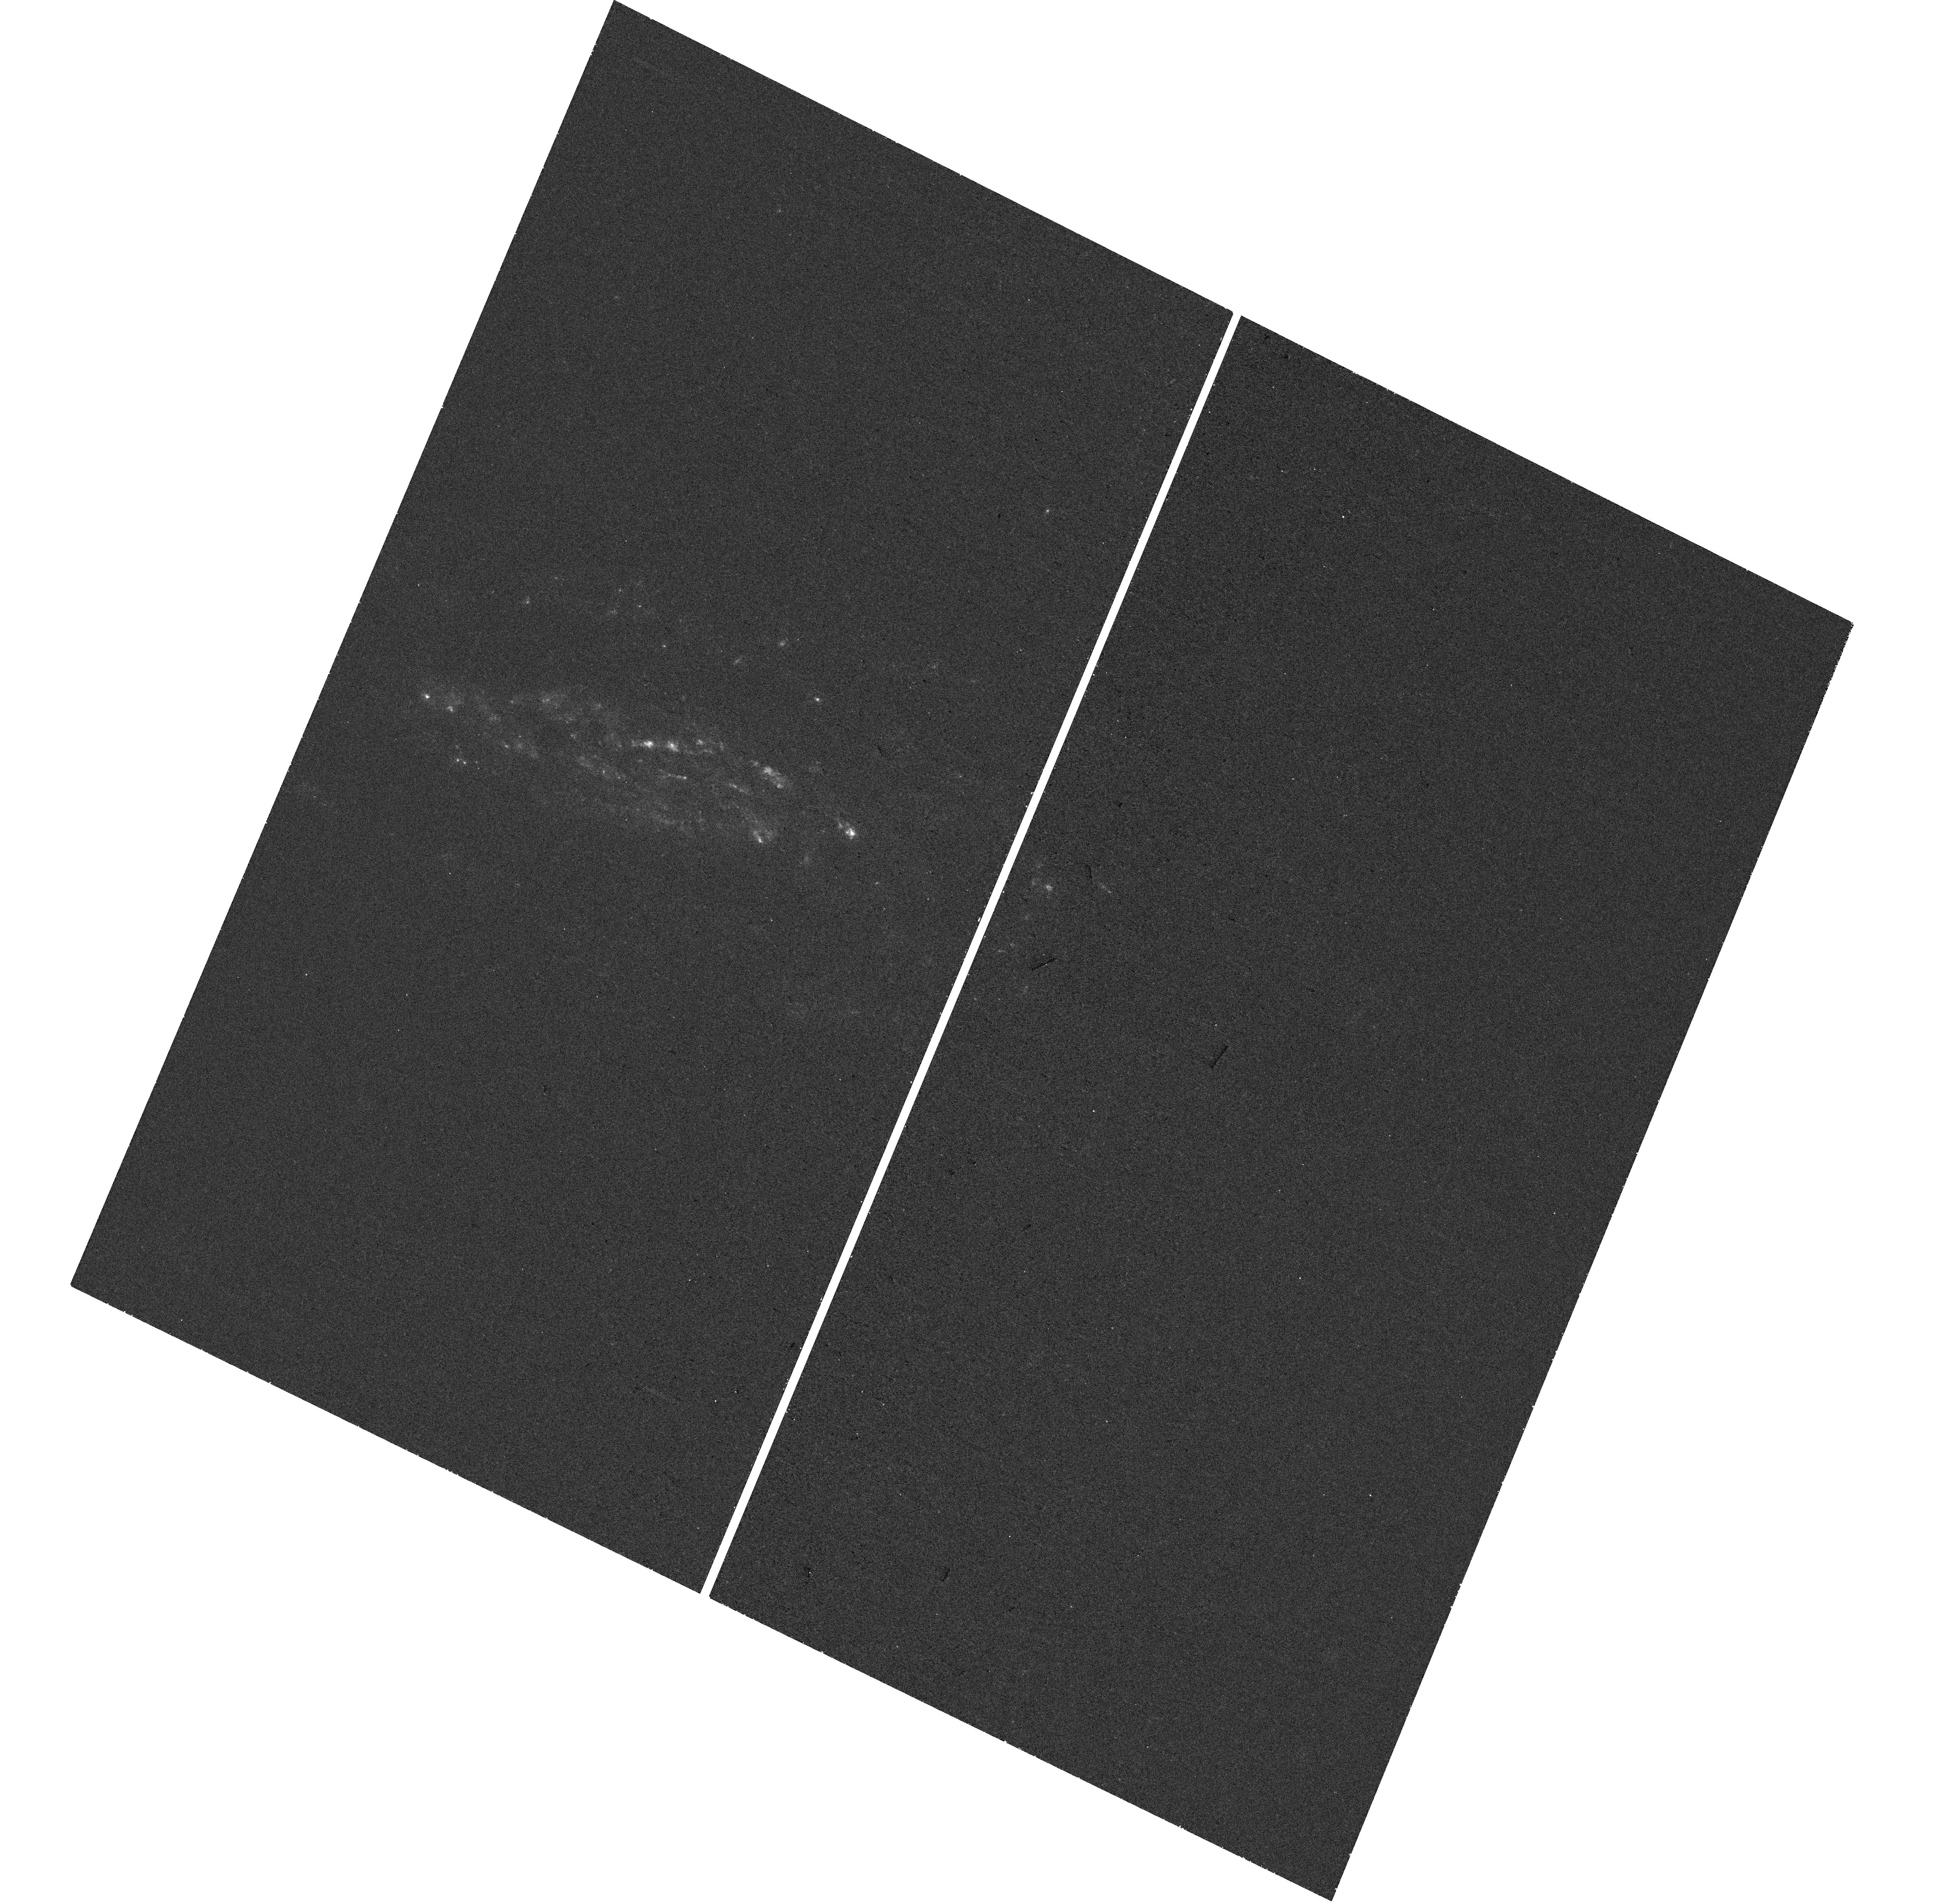
Target: SN2008J-HOST. Instrument: WFC3/UVIS. Filter: F275W. Exposure: 28 min. Observation ID: hst_17179_84_wfc3_uvis_f275w_if0g84

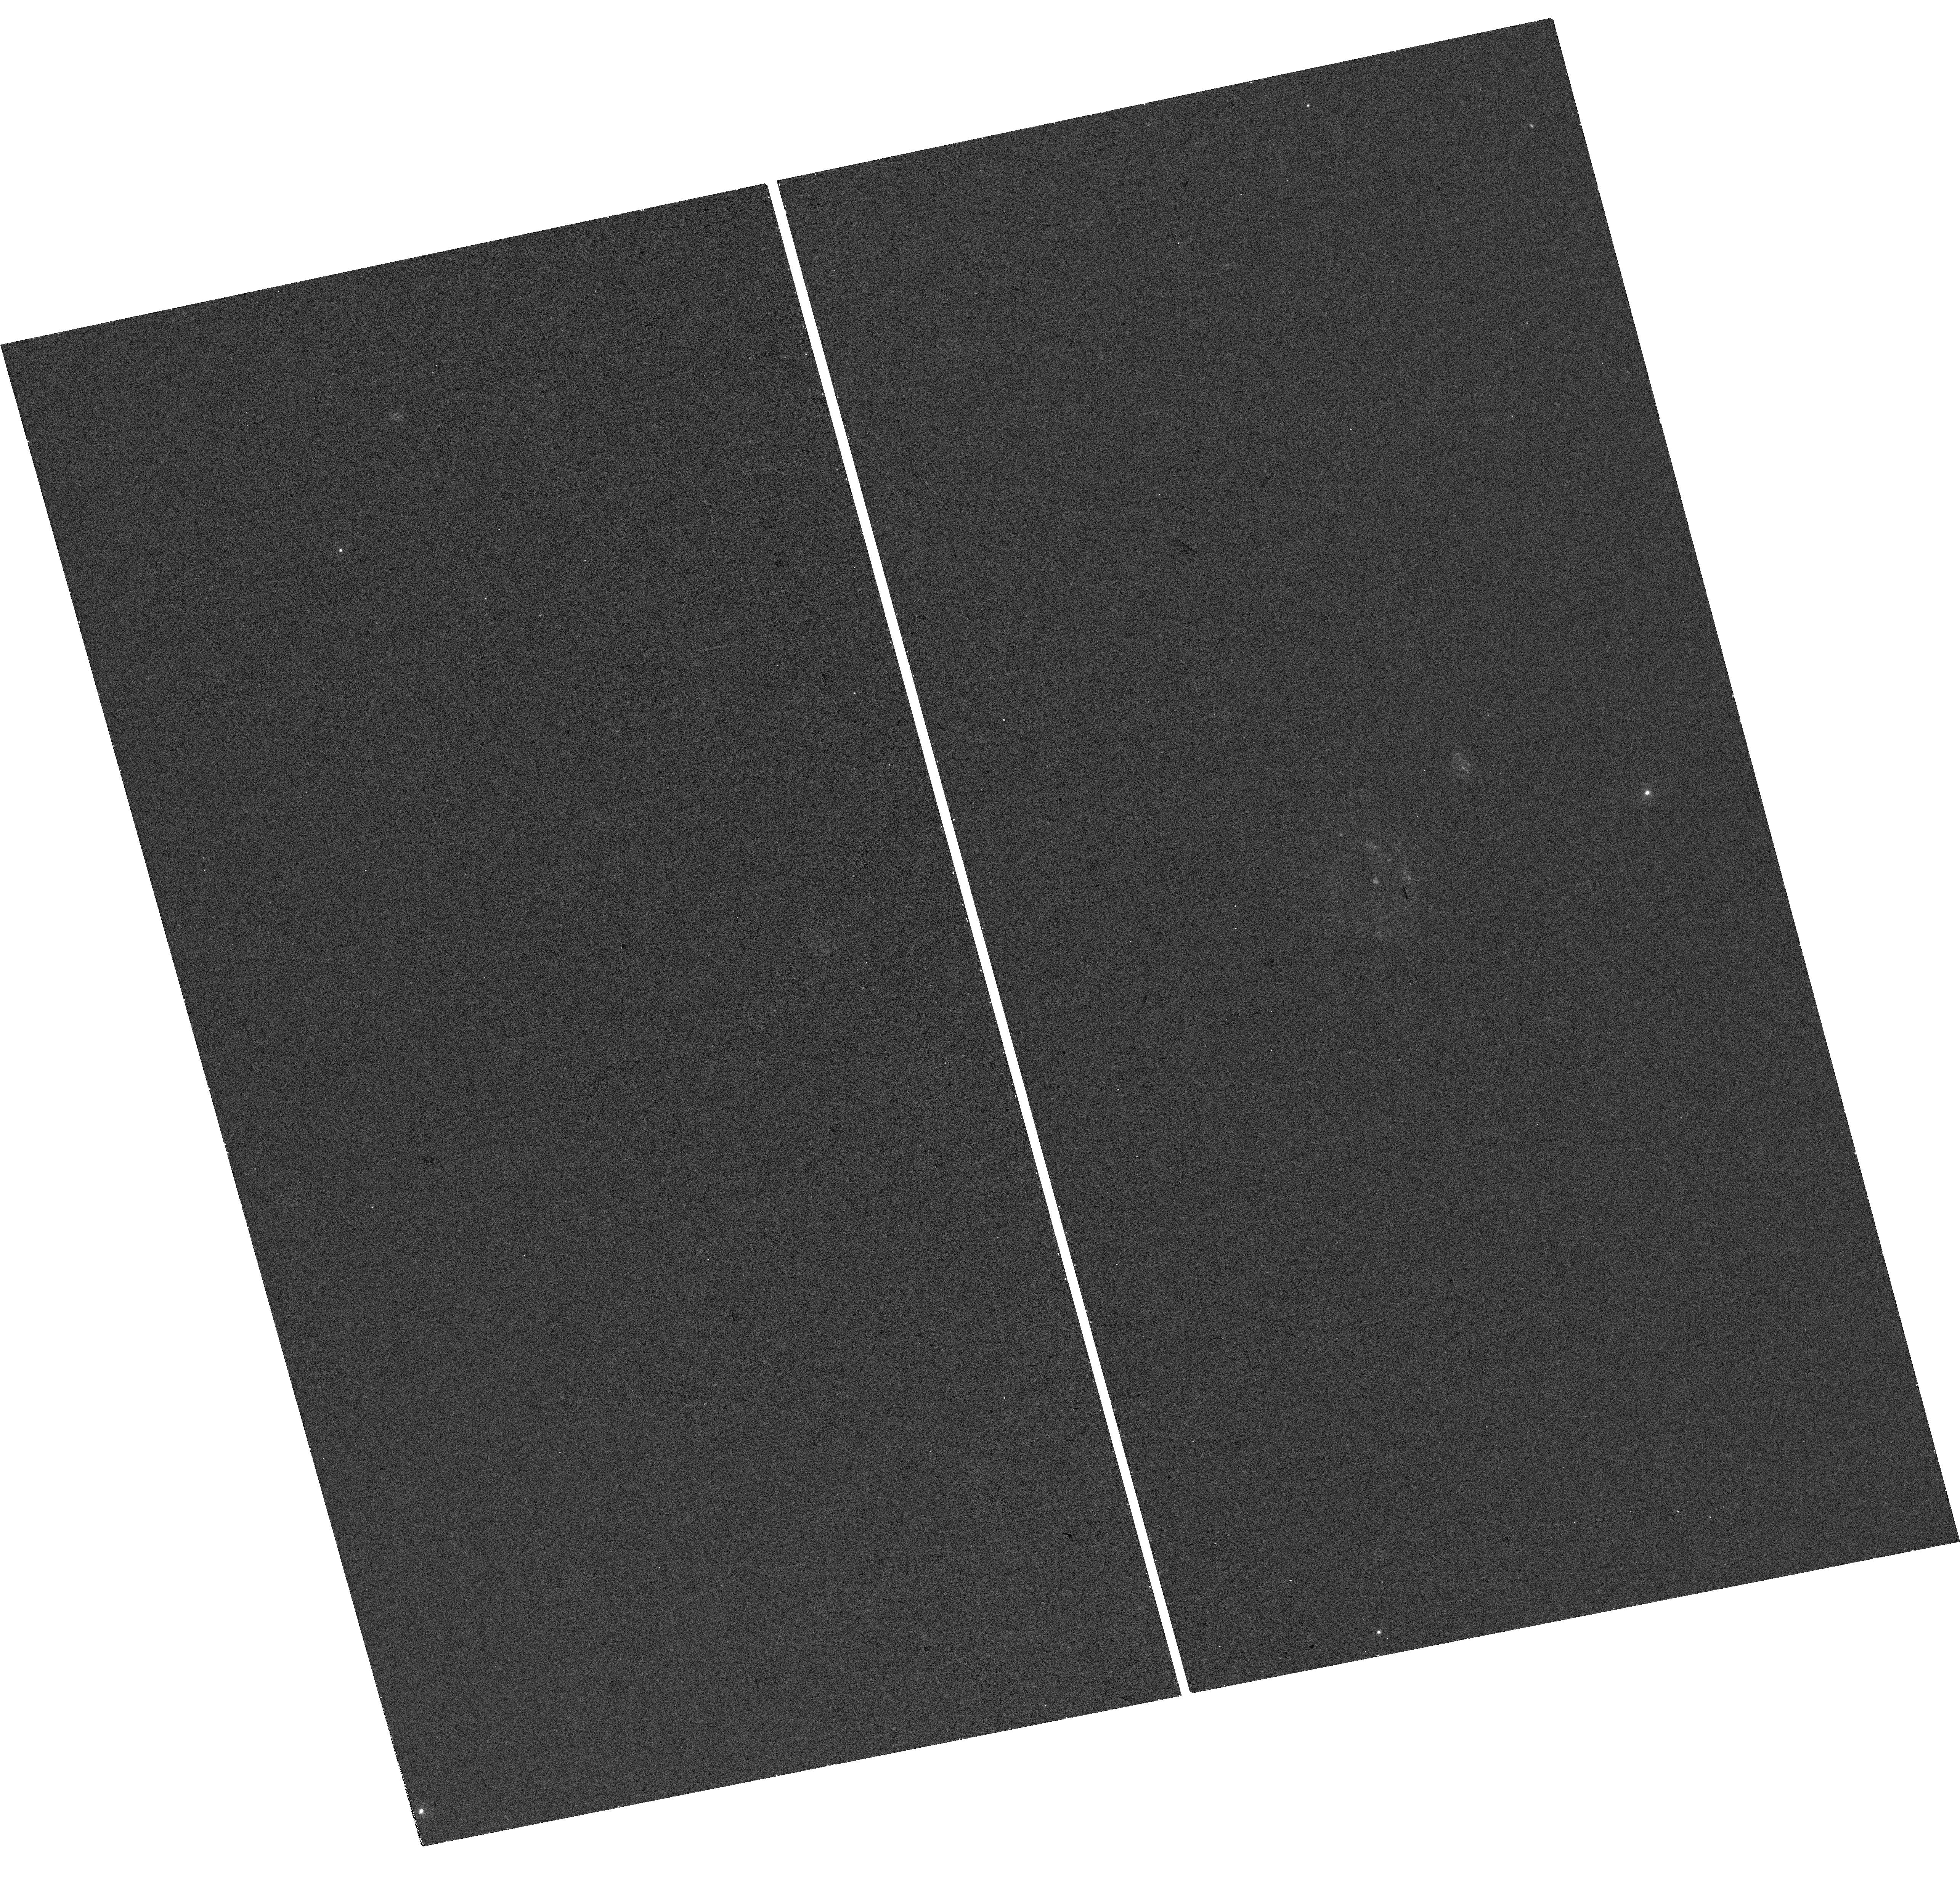
Target: LSQ12HZS-HOST. Instrument: WFC3/UVIS. Filter: F275W. Exposure: 28 min. Observation ID: hst_17179_41_wfc3_uvis_f275w_if0g41

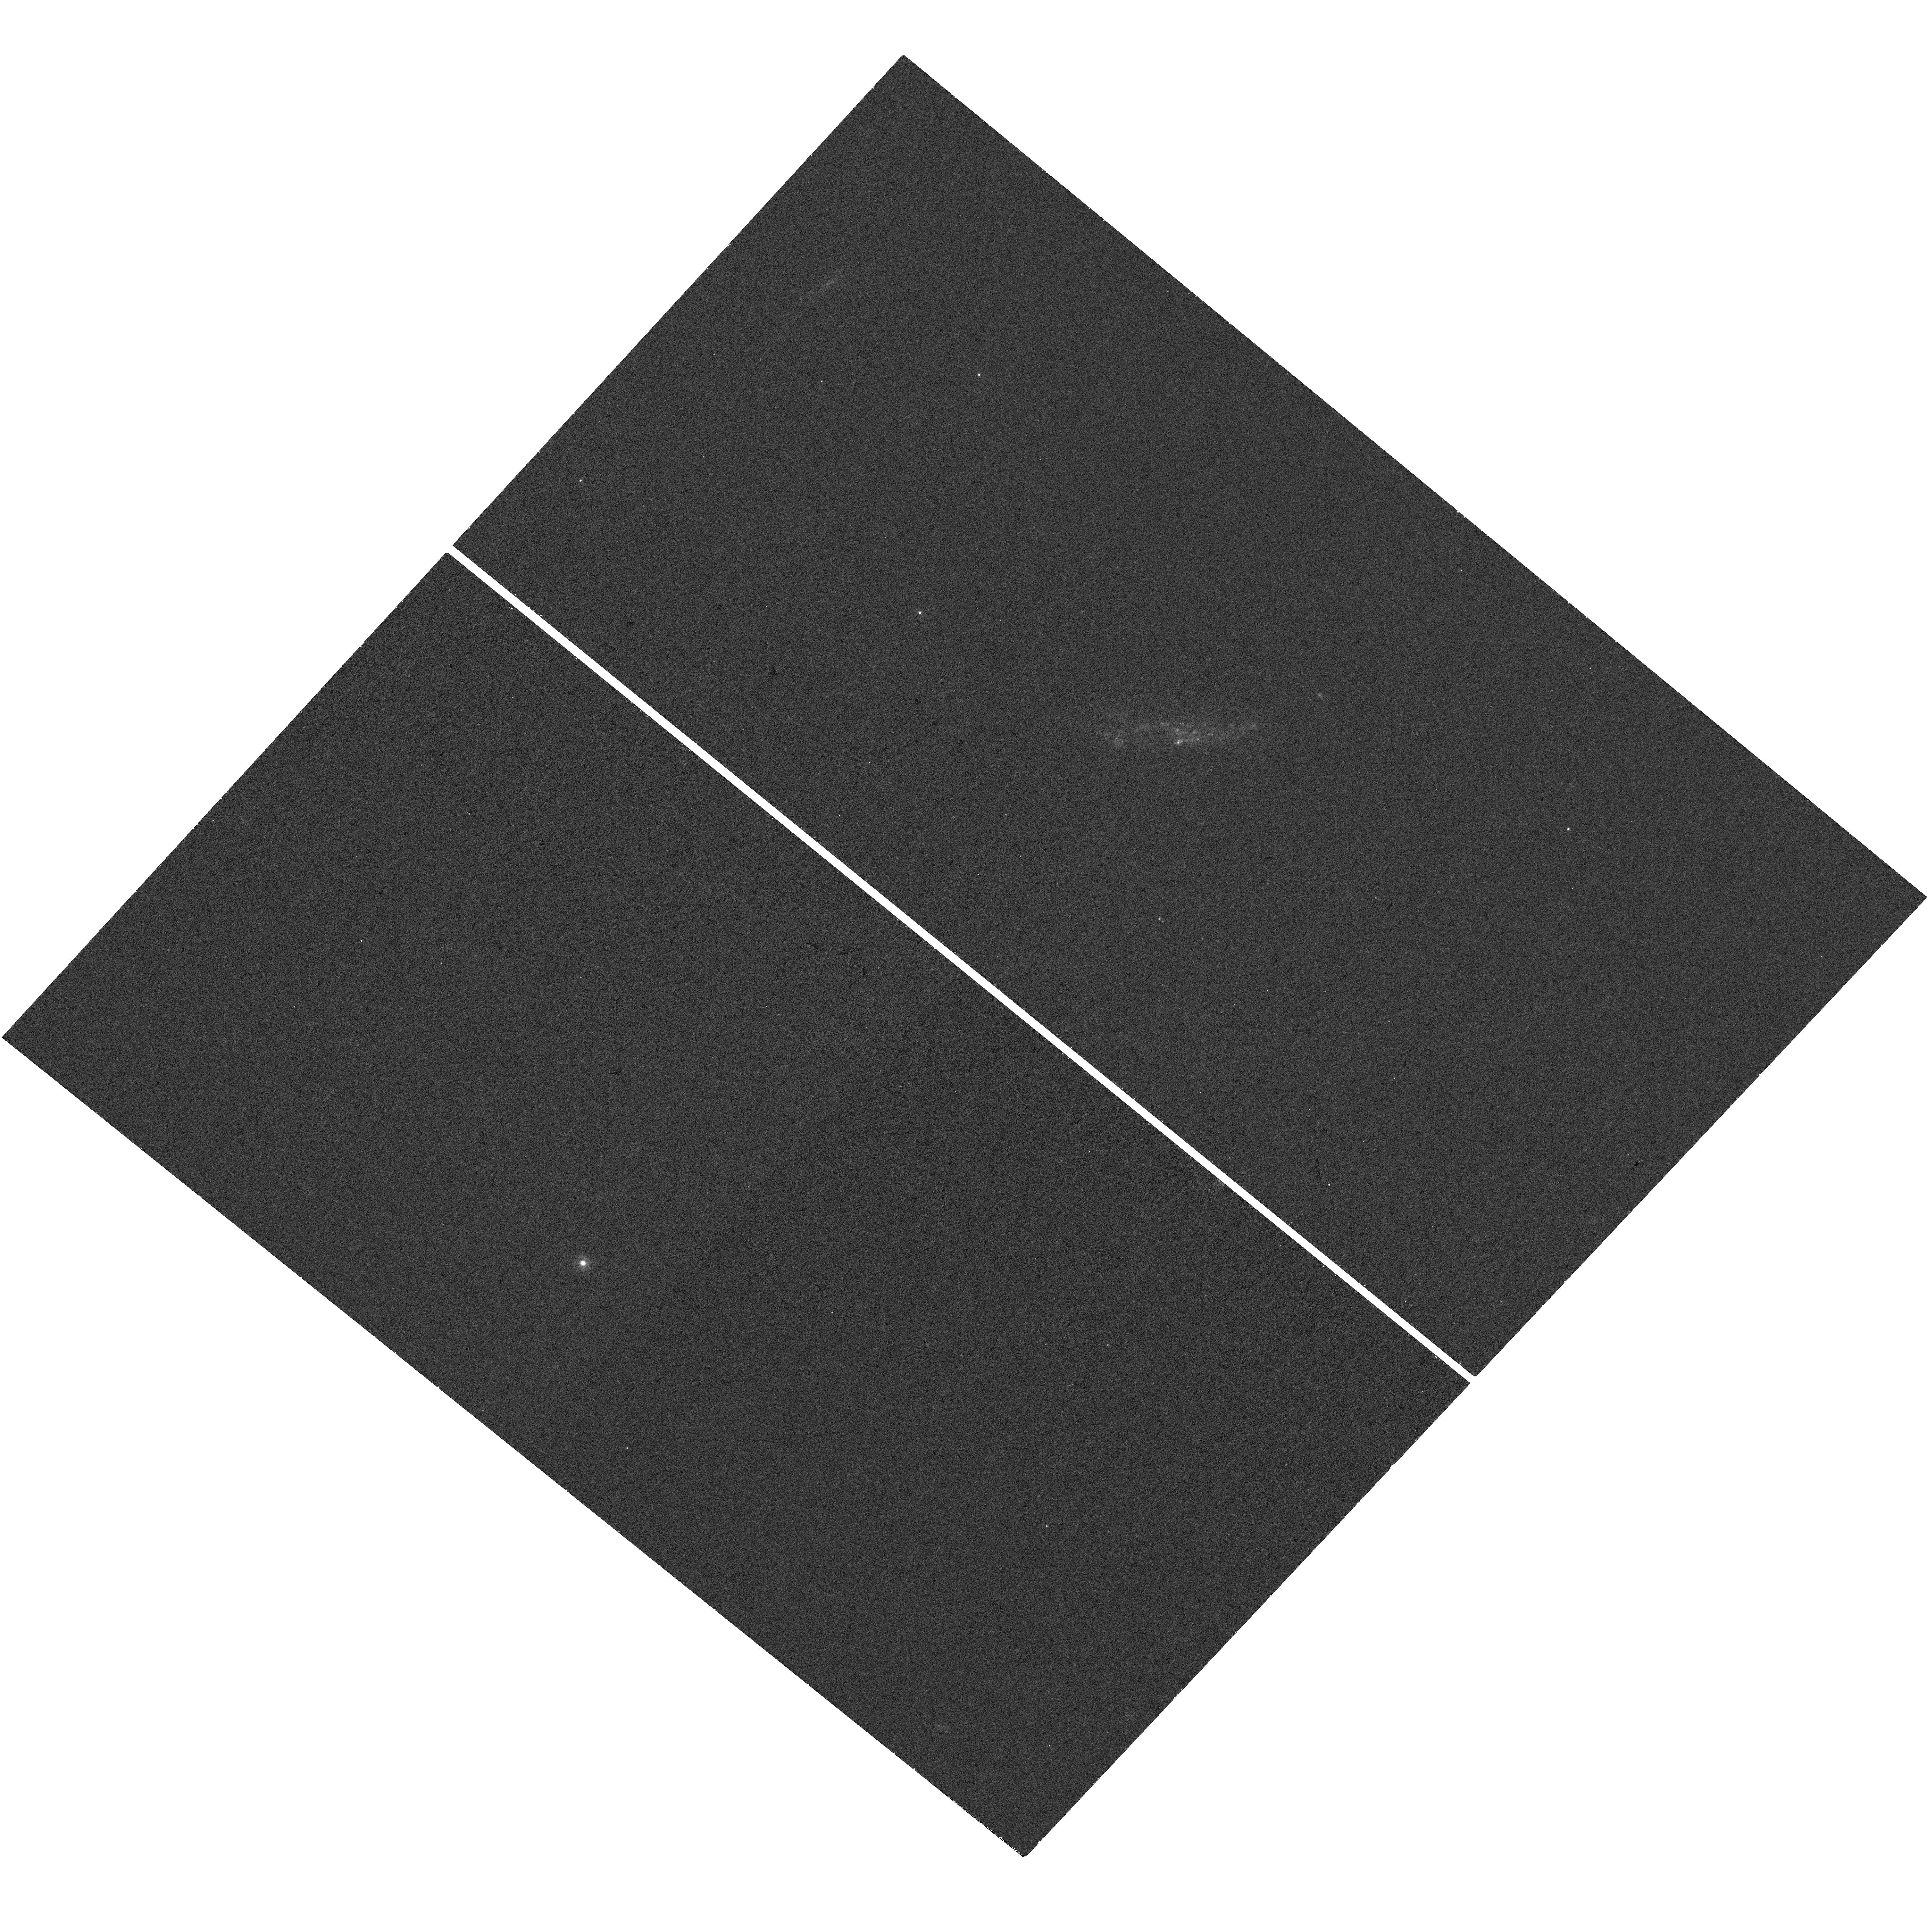
Target: PTF12JGB-HOST. Instrument: WFC3/UVIS. Filter: F275W. Exposure: 28 min. Observation ID: hst_17179_2x_wfc3_uvis_f275w_if0g2x

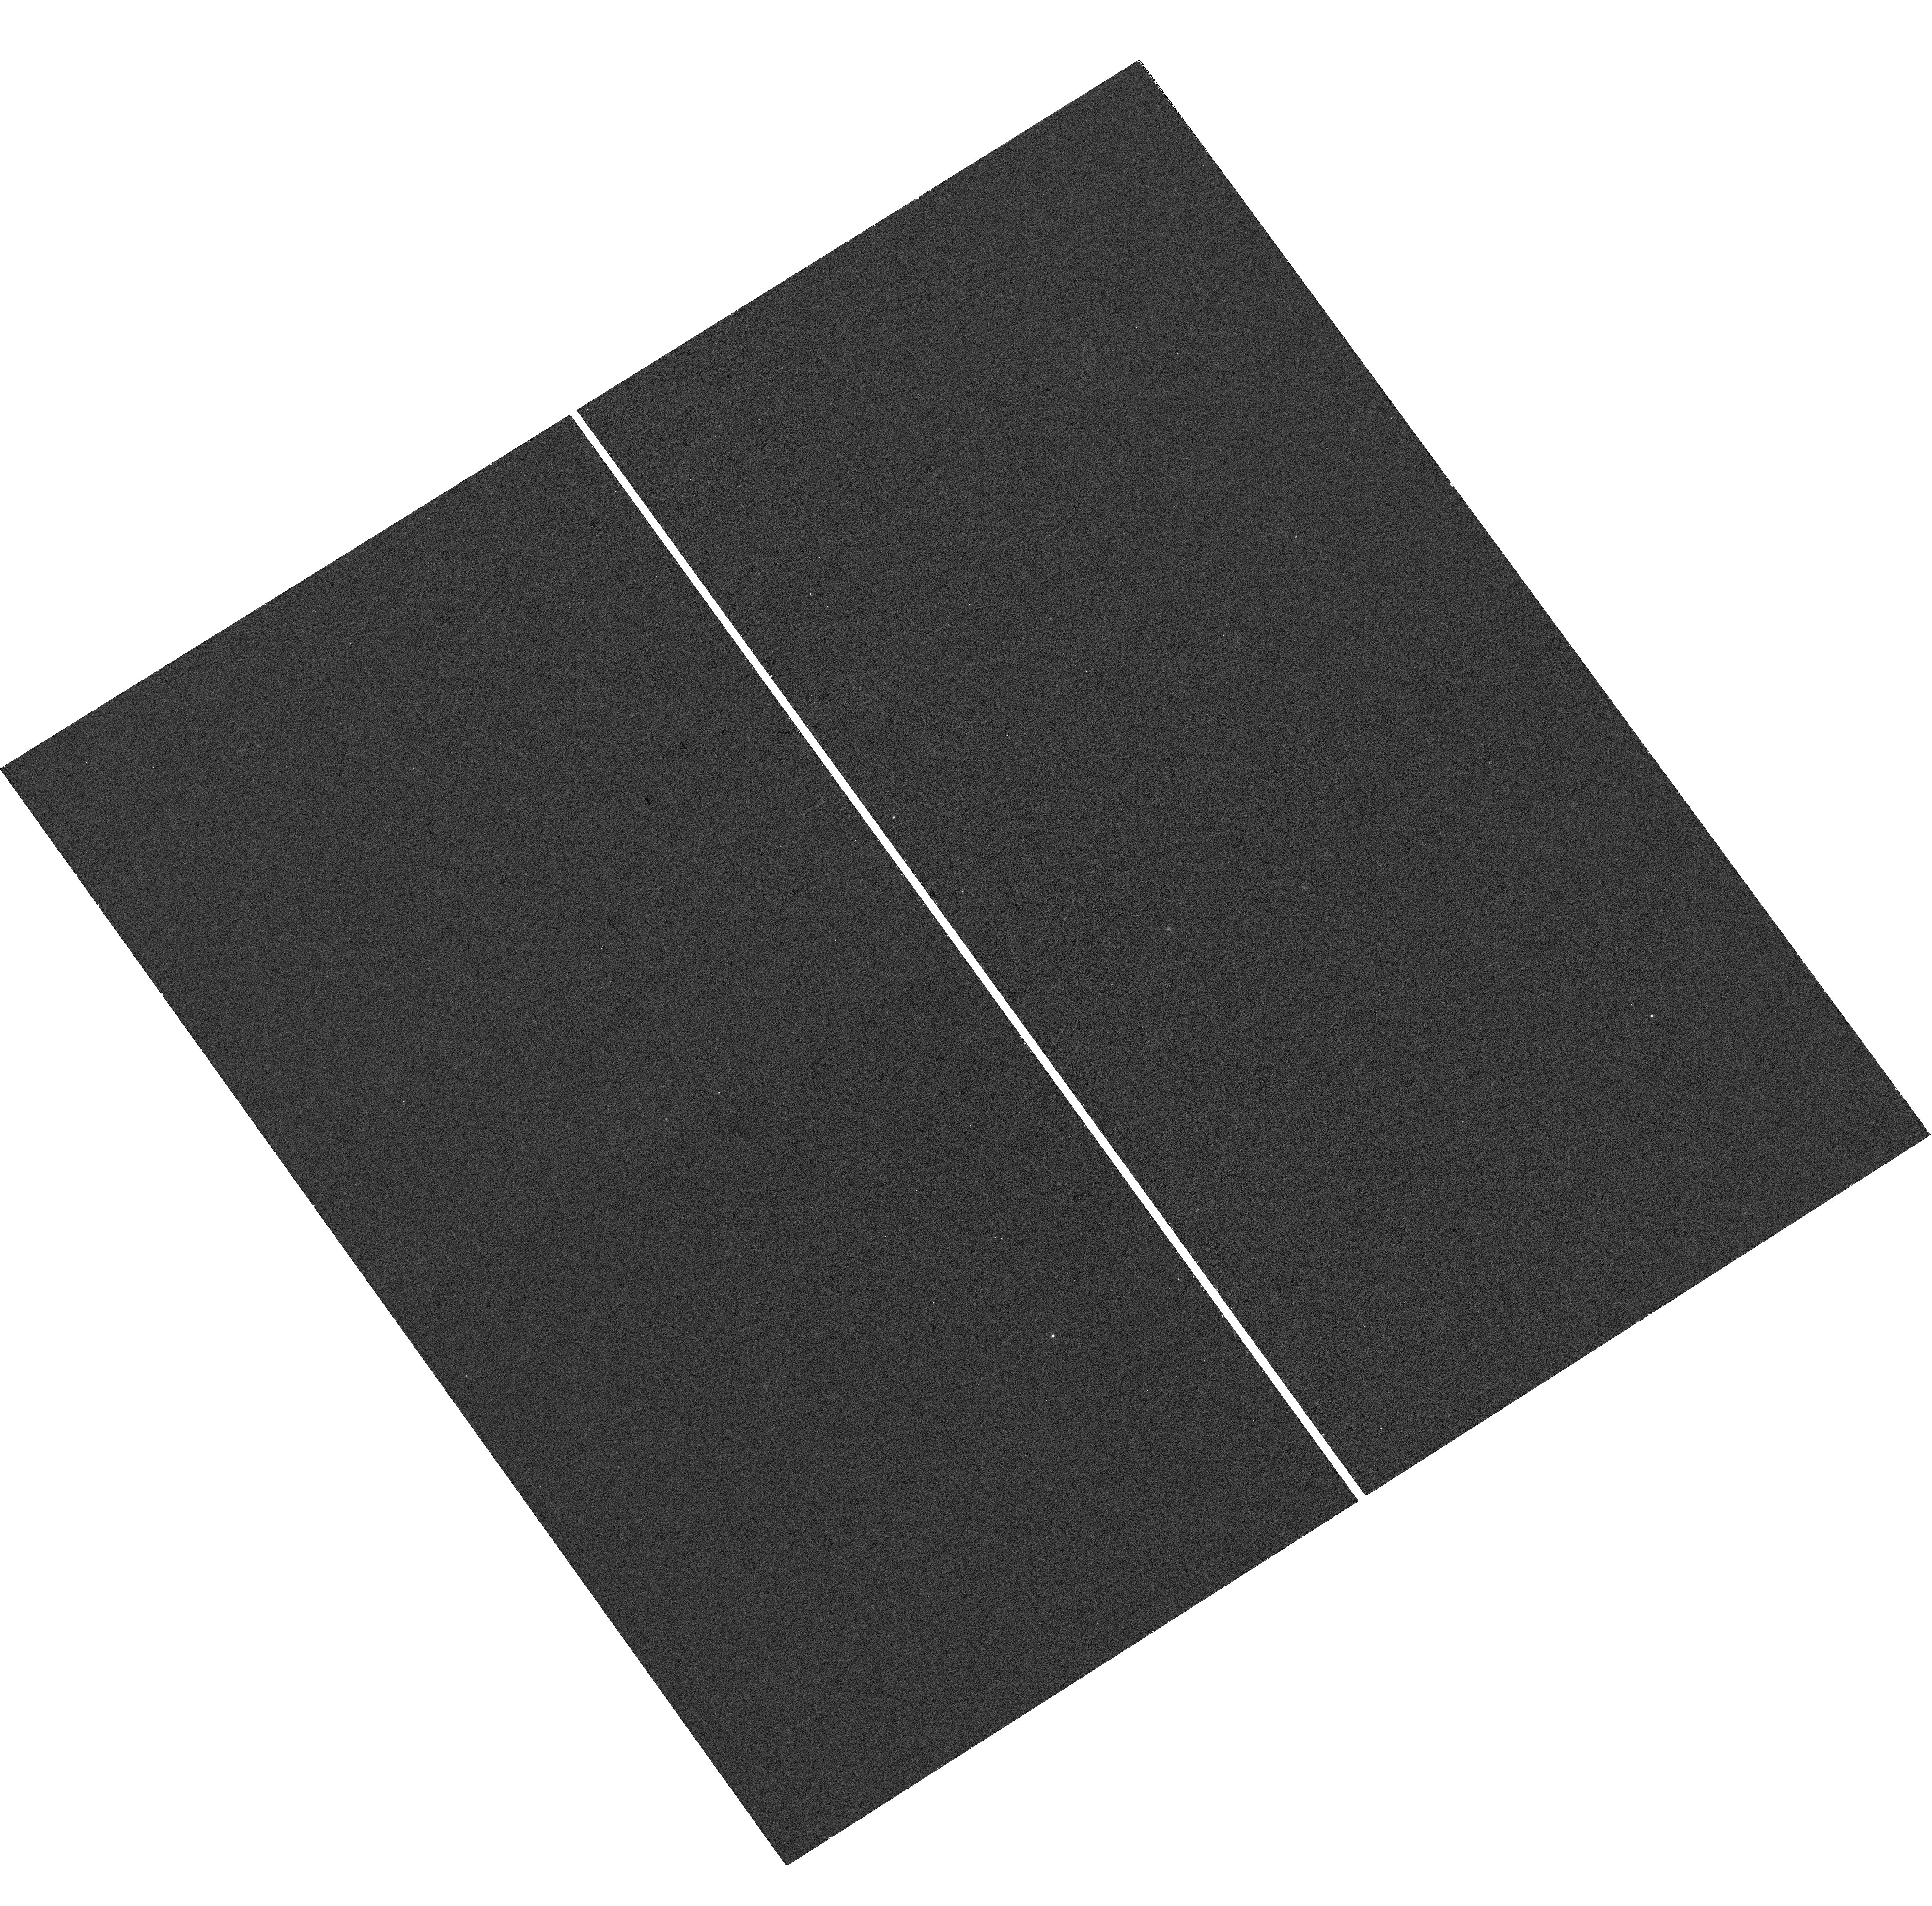
Target: SN2006PY-HOST. Instrument: WFC3/UVIS. Filter: F275W. Exposure: 28 min. Observation ID: hst_17179_3p_wfc3_uvis_f275w_if0g3p

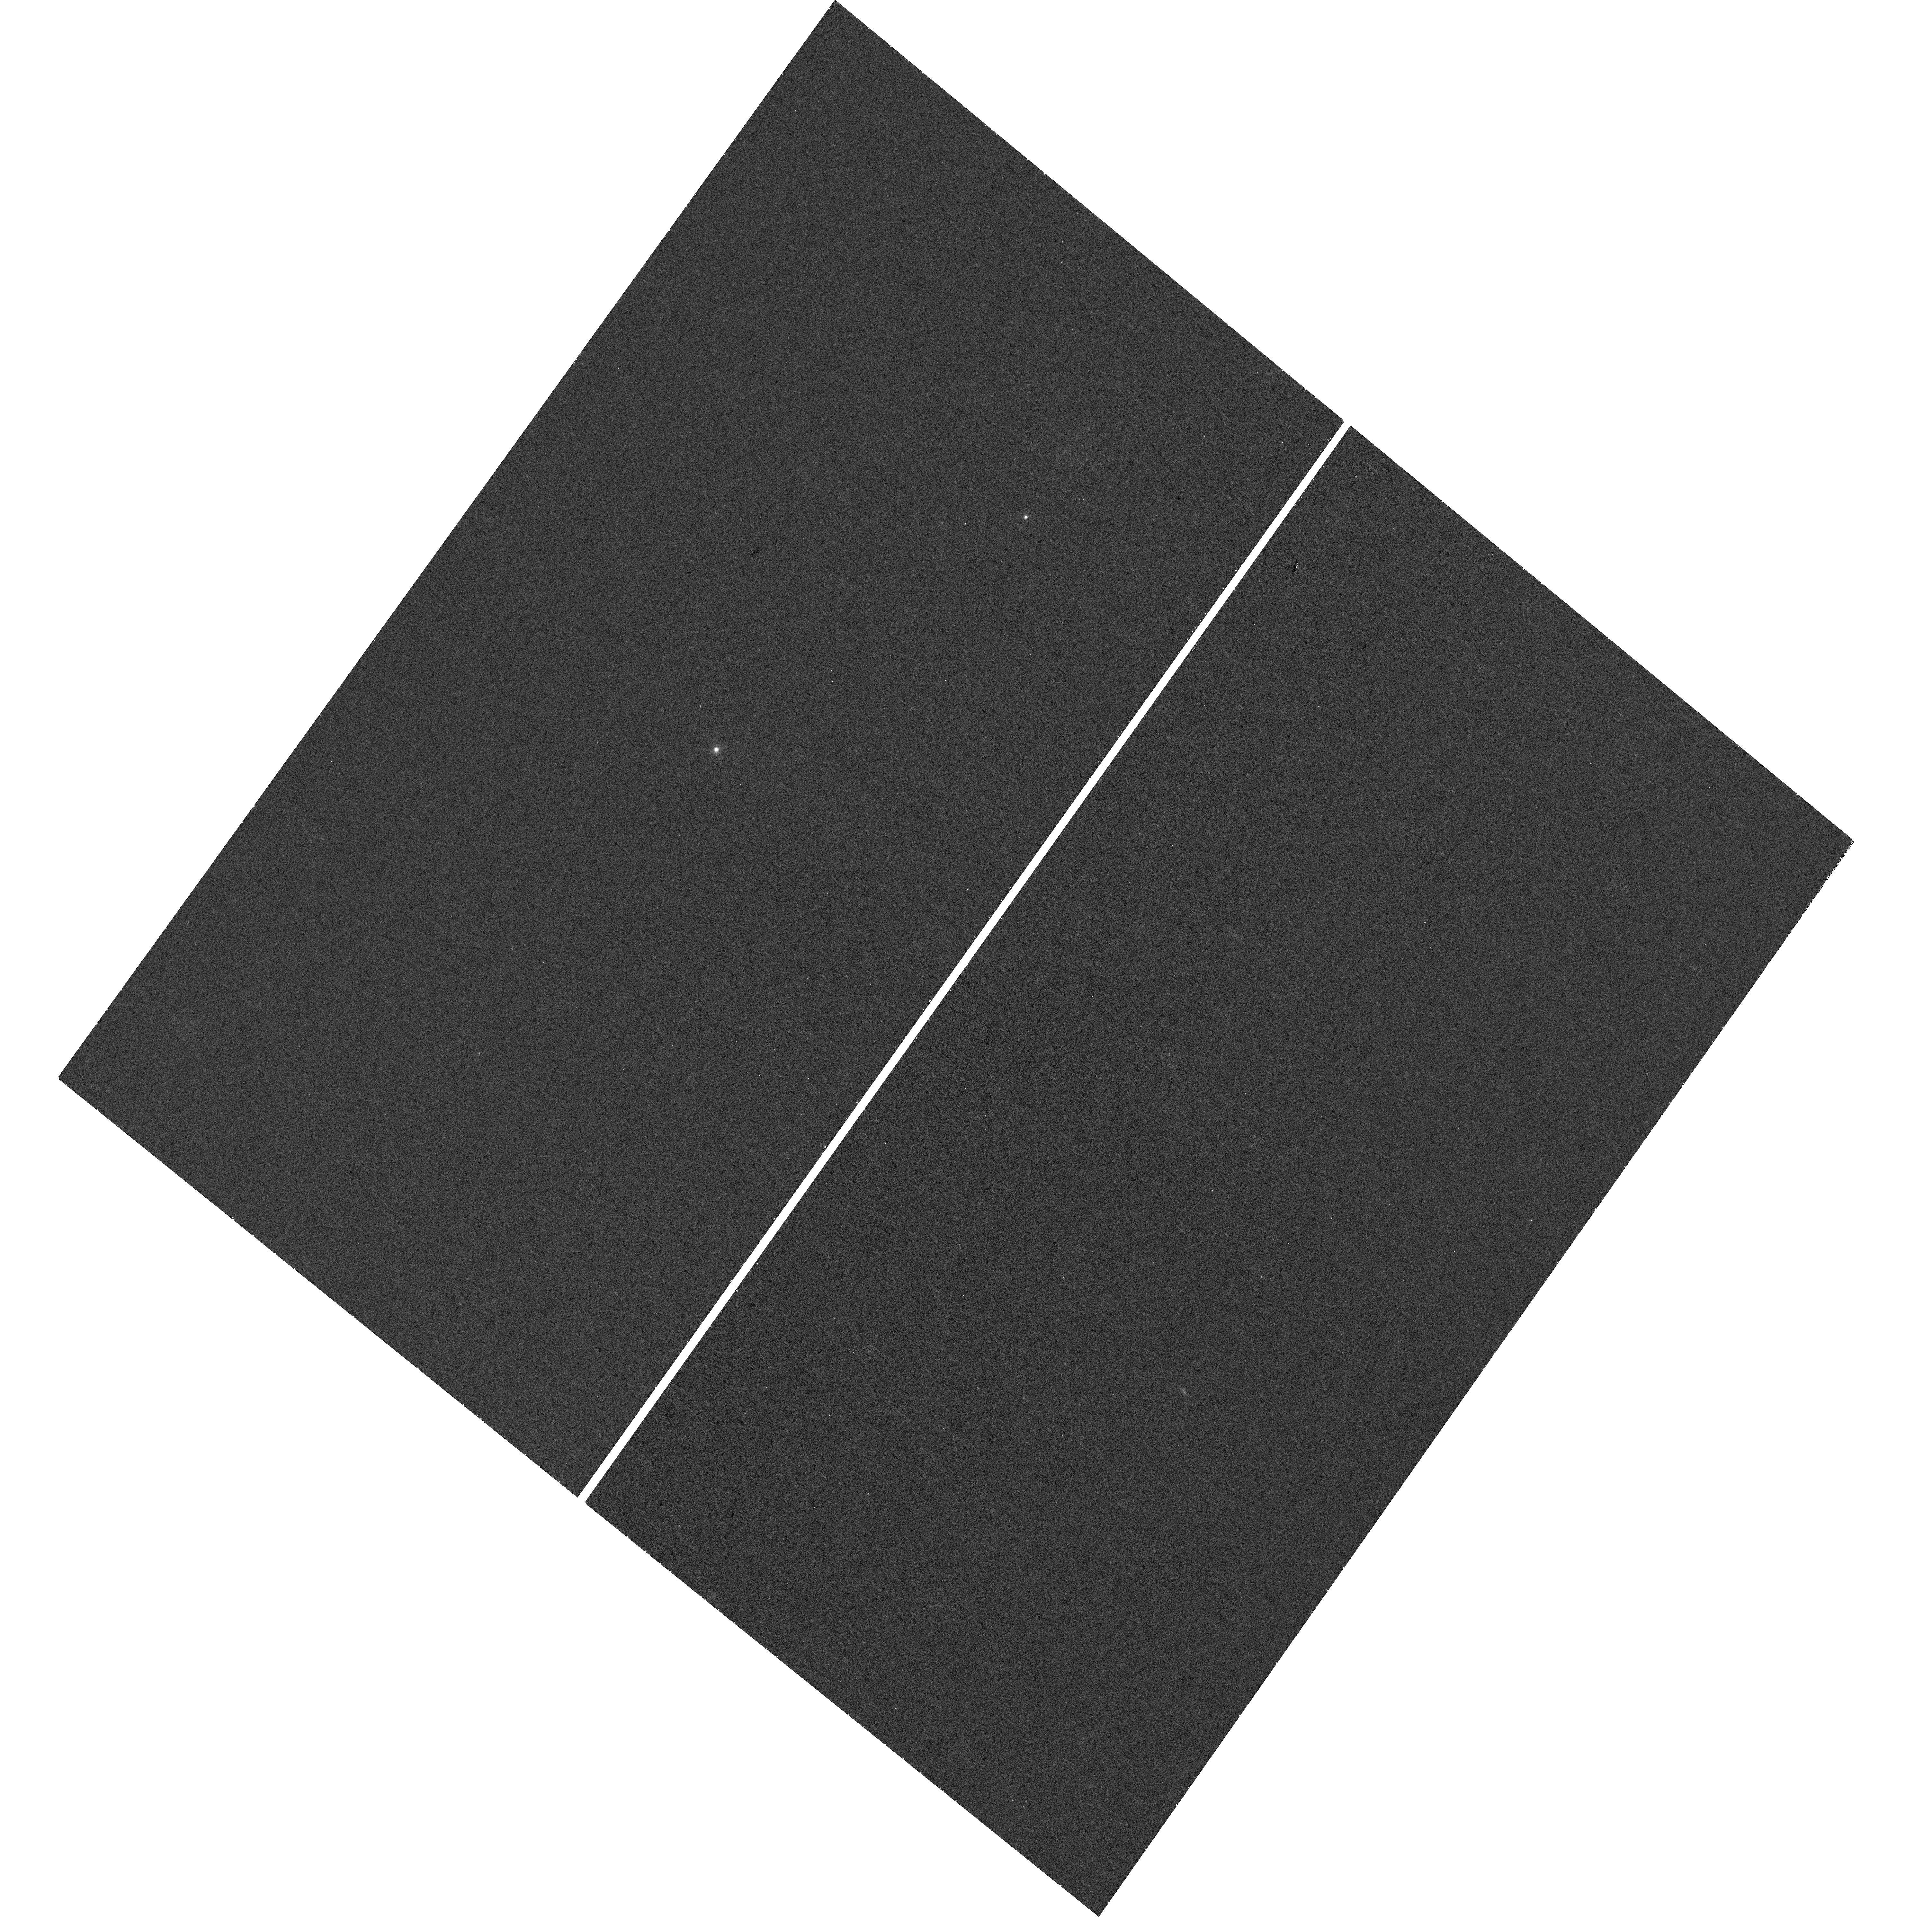
Target: ASASSN-14MG-HOST. Instrument: WFC3/UVIS. Filter: F275W. Exposure: 28 min. Observation ID: hst_17179_0t_wfc3_uvis_f275w_if0g0t

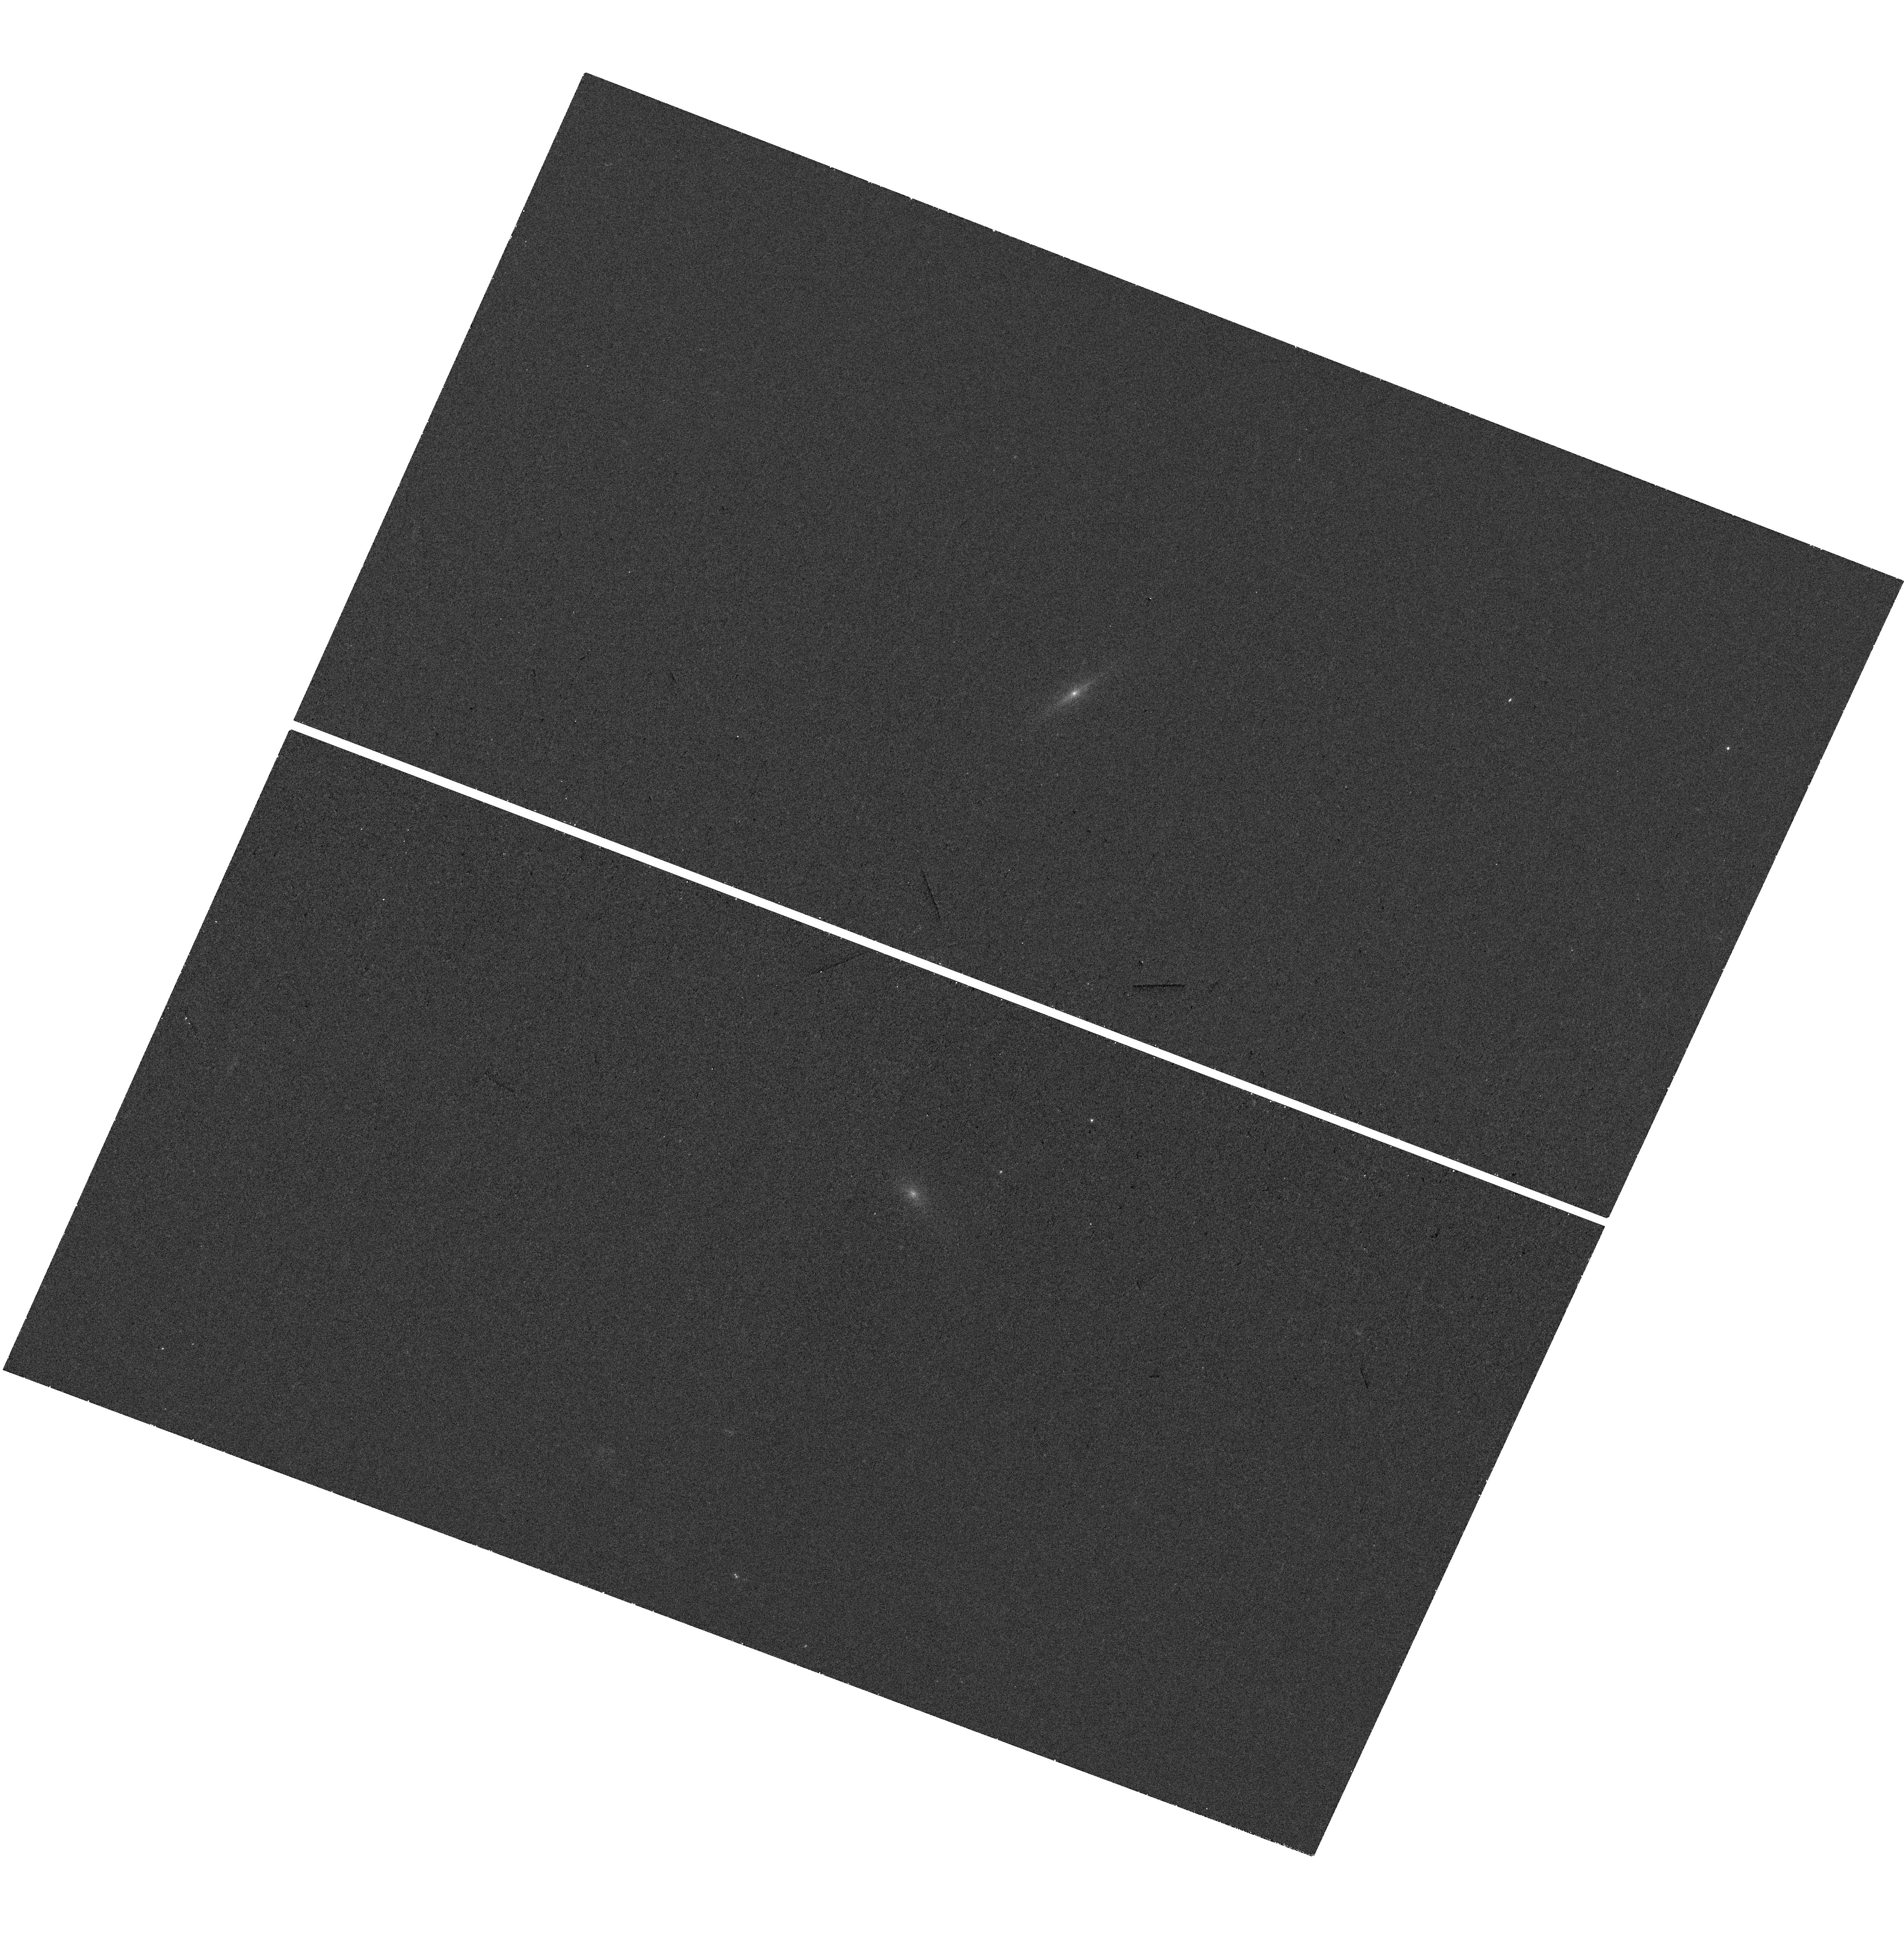
Target: ASASSN-14DZ-HOST. Instrument: WFC3/UVIS. Filter: F275W. Exposure: 28 min. Observation ID: hst_17179_23_wfc3_uvis_f275w_if0g23

A public HST-UV snapshot survey of type Ia supernova host galaxies with pre-existing optical integral-field spectroscopy (PI: Galbany, Lluis)

We propose a public UV survey of Type Ia supernova (SN Ia) host galaxies to provide environmental insights into their progenitor systems. Understanding the progenitors of SNe Ia is vital to reduce systematic uncertainties in their standardization to measure extargalactic distances and to constrain cosmological parameters. Despite surges in SN Ia discoveries, direct progenitor constraints are elusive, and so environment and host galaxy studies, through analysis of the coeval stellar populations, offer valuable alternate routes to perform large-scale population studies. UV coverage is uniquely afforded by HST and a key window into star formation and young stellar populations. Crucially, the targets have been selected by having pre-existing integral-field spectroscopic (IFS) observations. Galaxy studies have undergone a resurgence with the advent of new IFS instruments, allowing spatially-resolved spectroscopic studies across entire galaxies, but suffer from a lack of wavelength coverage. The UV data proposed is essential to derive meaningful properties of young stellar populations. This will provide the age resolution in stellar population fitting to, for the first time, directly measure the delay-time-distribution of SNe Ia and assess the turn-on timescale at which the youngest SN Ia progenitors explode. Such a data set will have legacy for a multitude of galaxy studies and we are committed to making our joint UV+IFS dataset and analysis public.